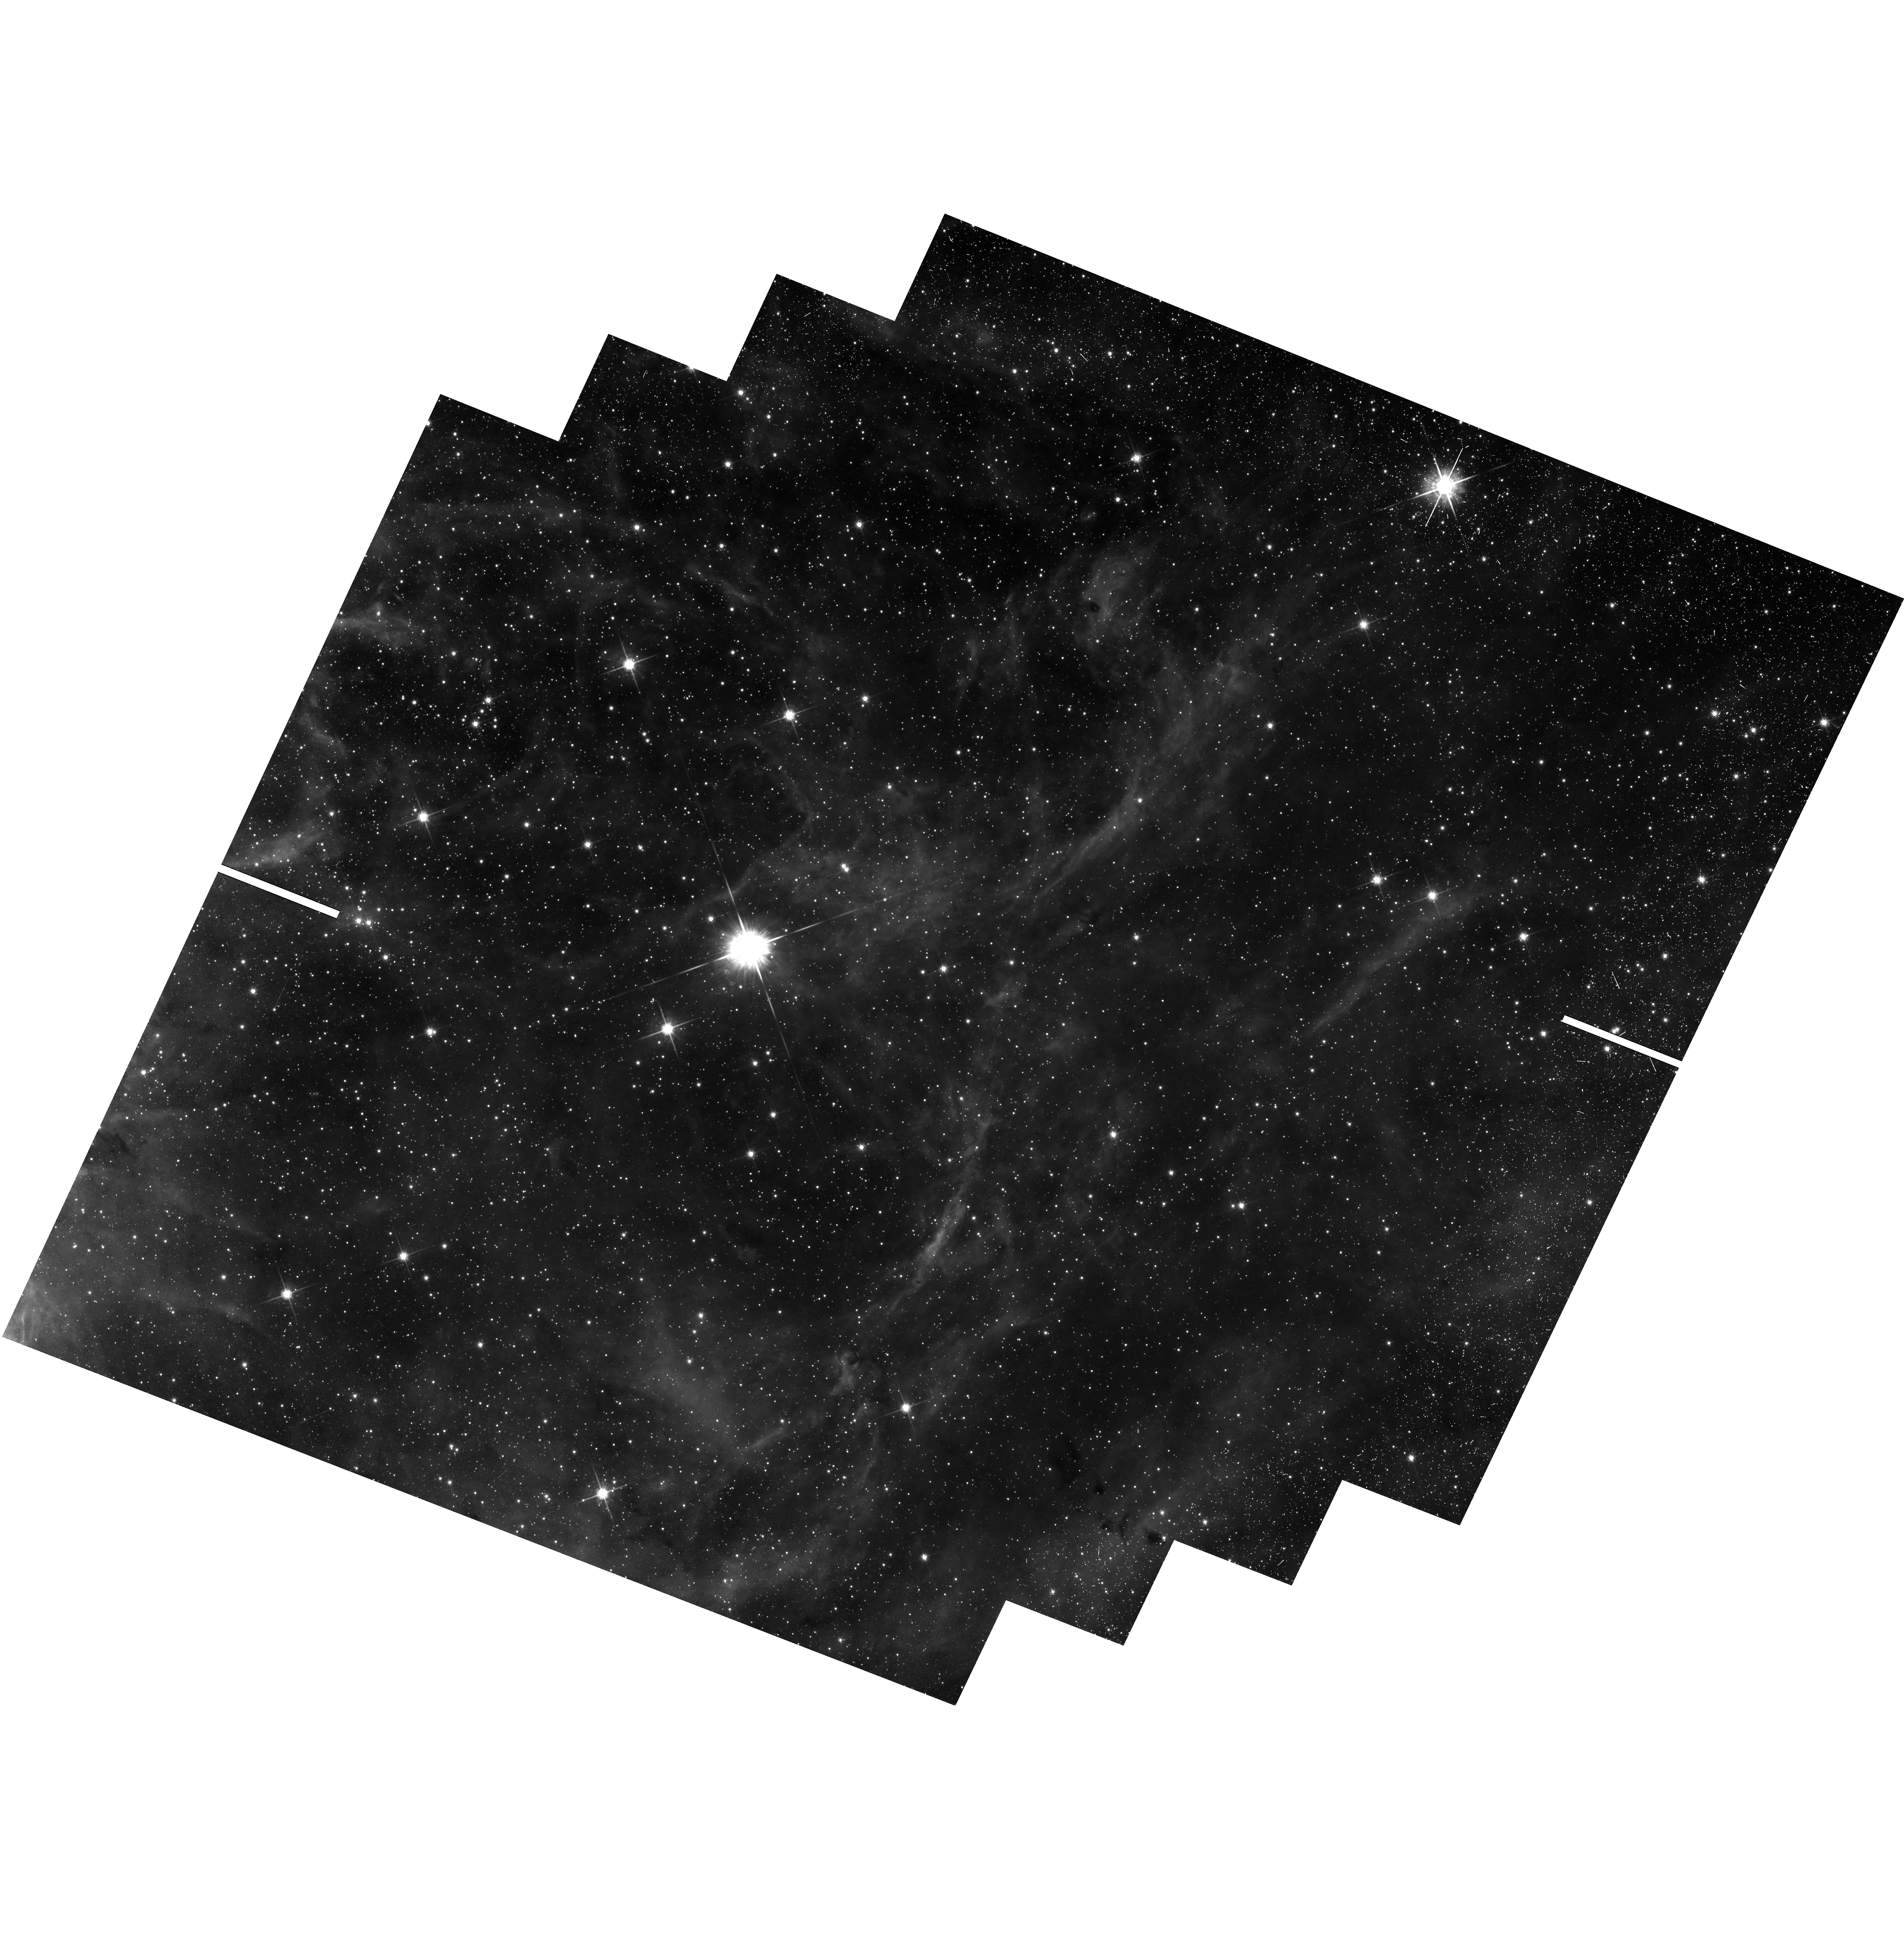
Target: 30-DOR
Instrument: WFC3/UVIS
Filter: F775W
Exposure: 44 min
Observation ID: hst_13359_04_wfc3_uvis_f775w_ic9r04

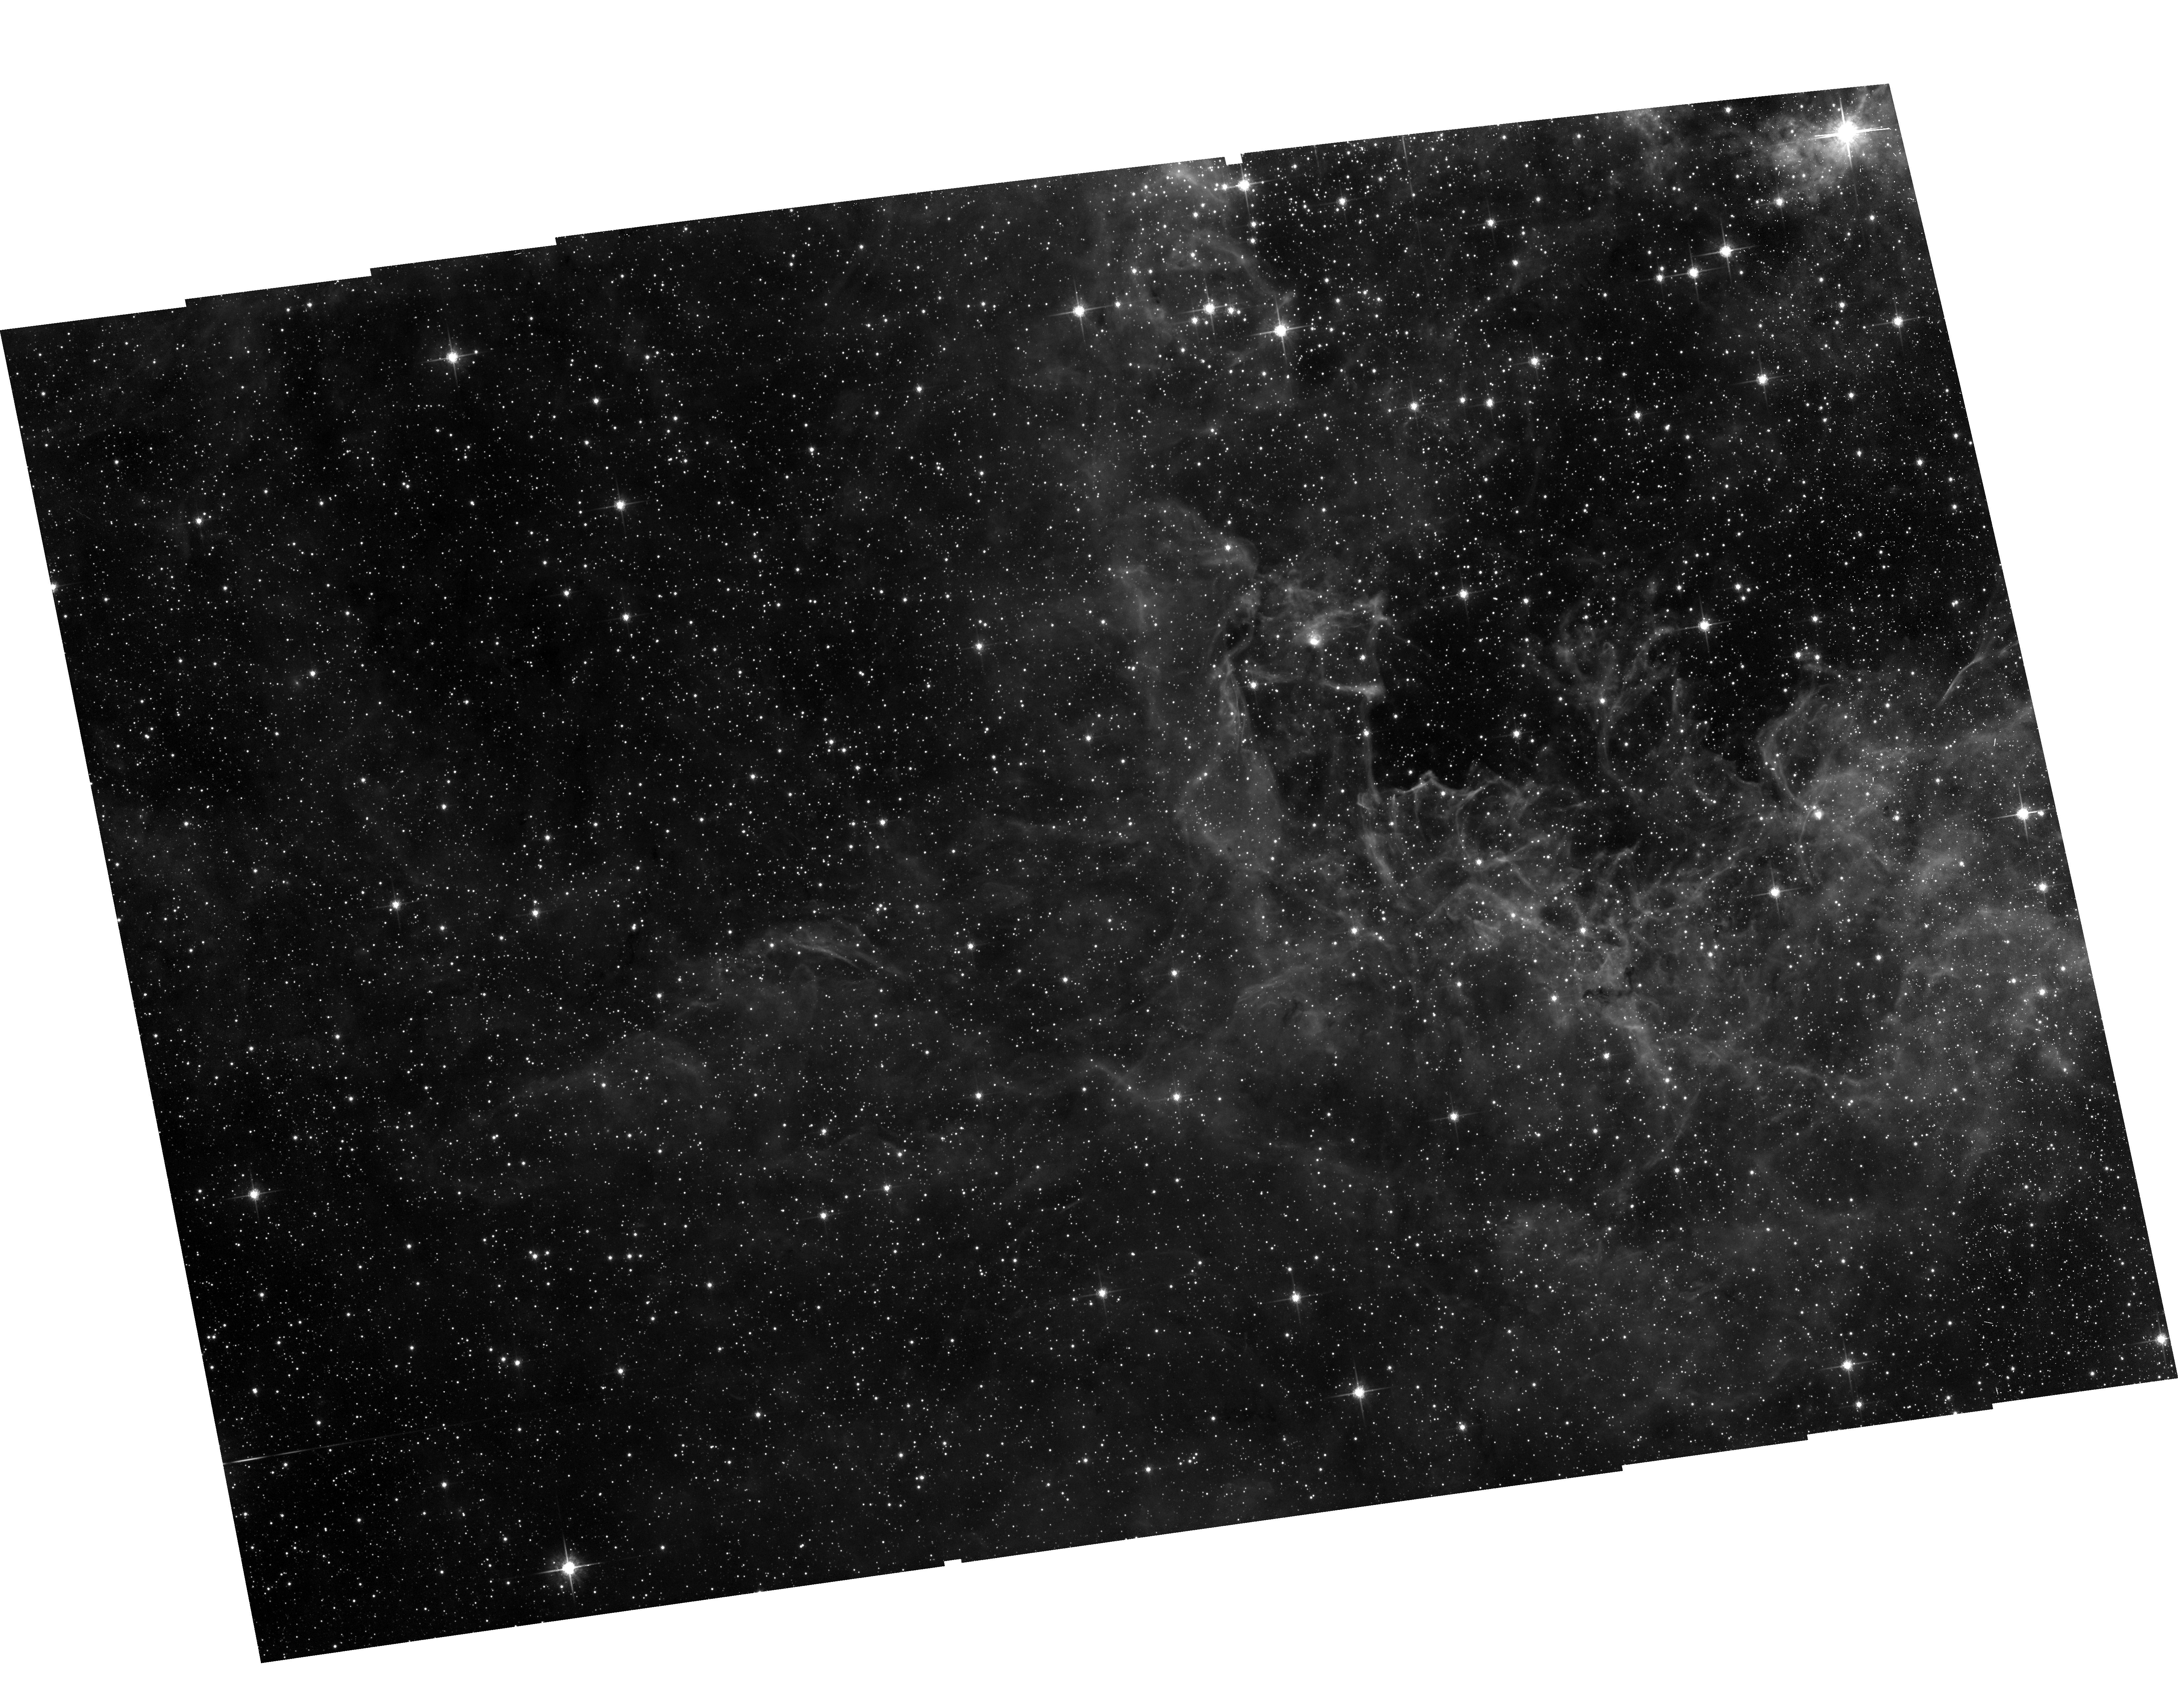
Target: 30-DOR
Instrument: ACS/WFC
Filter: F775W
Exposure: 39 min
Observation ID: hst_13359_03_acs_wfc_f775w_jc9r03

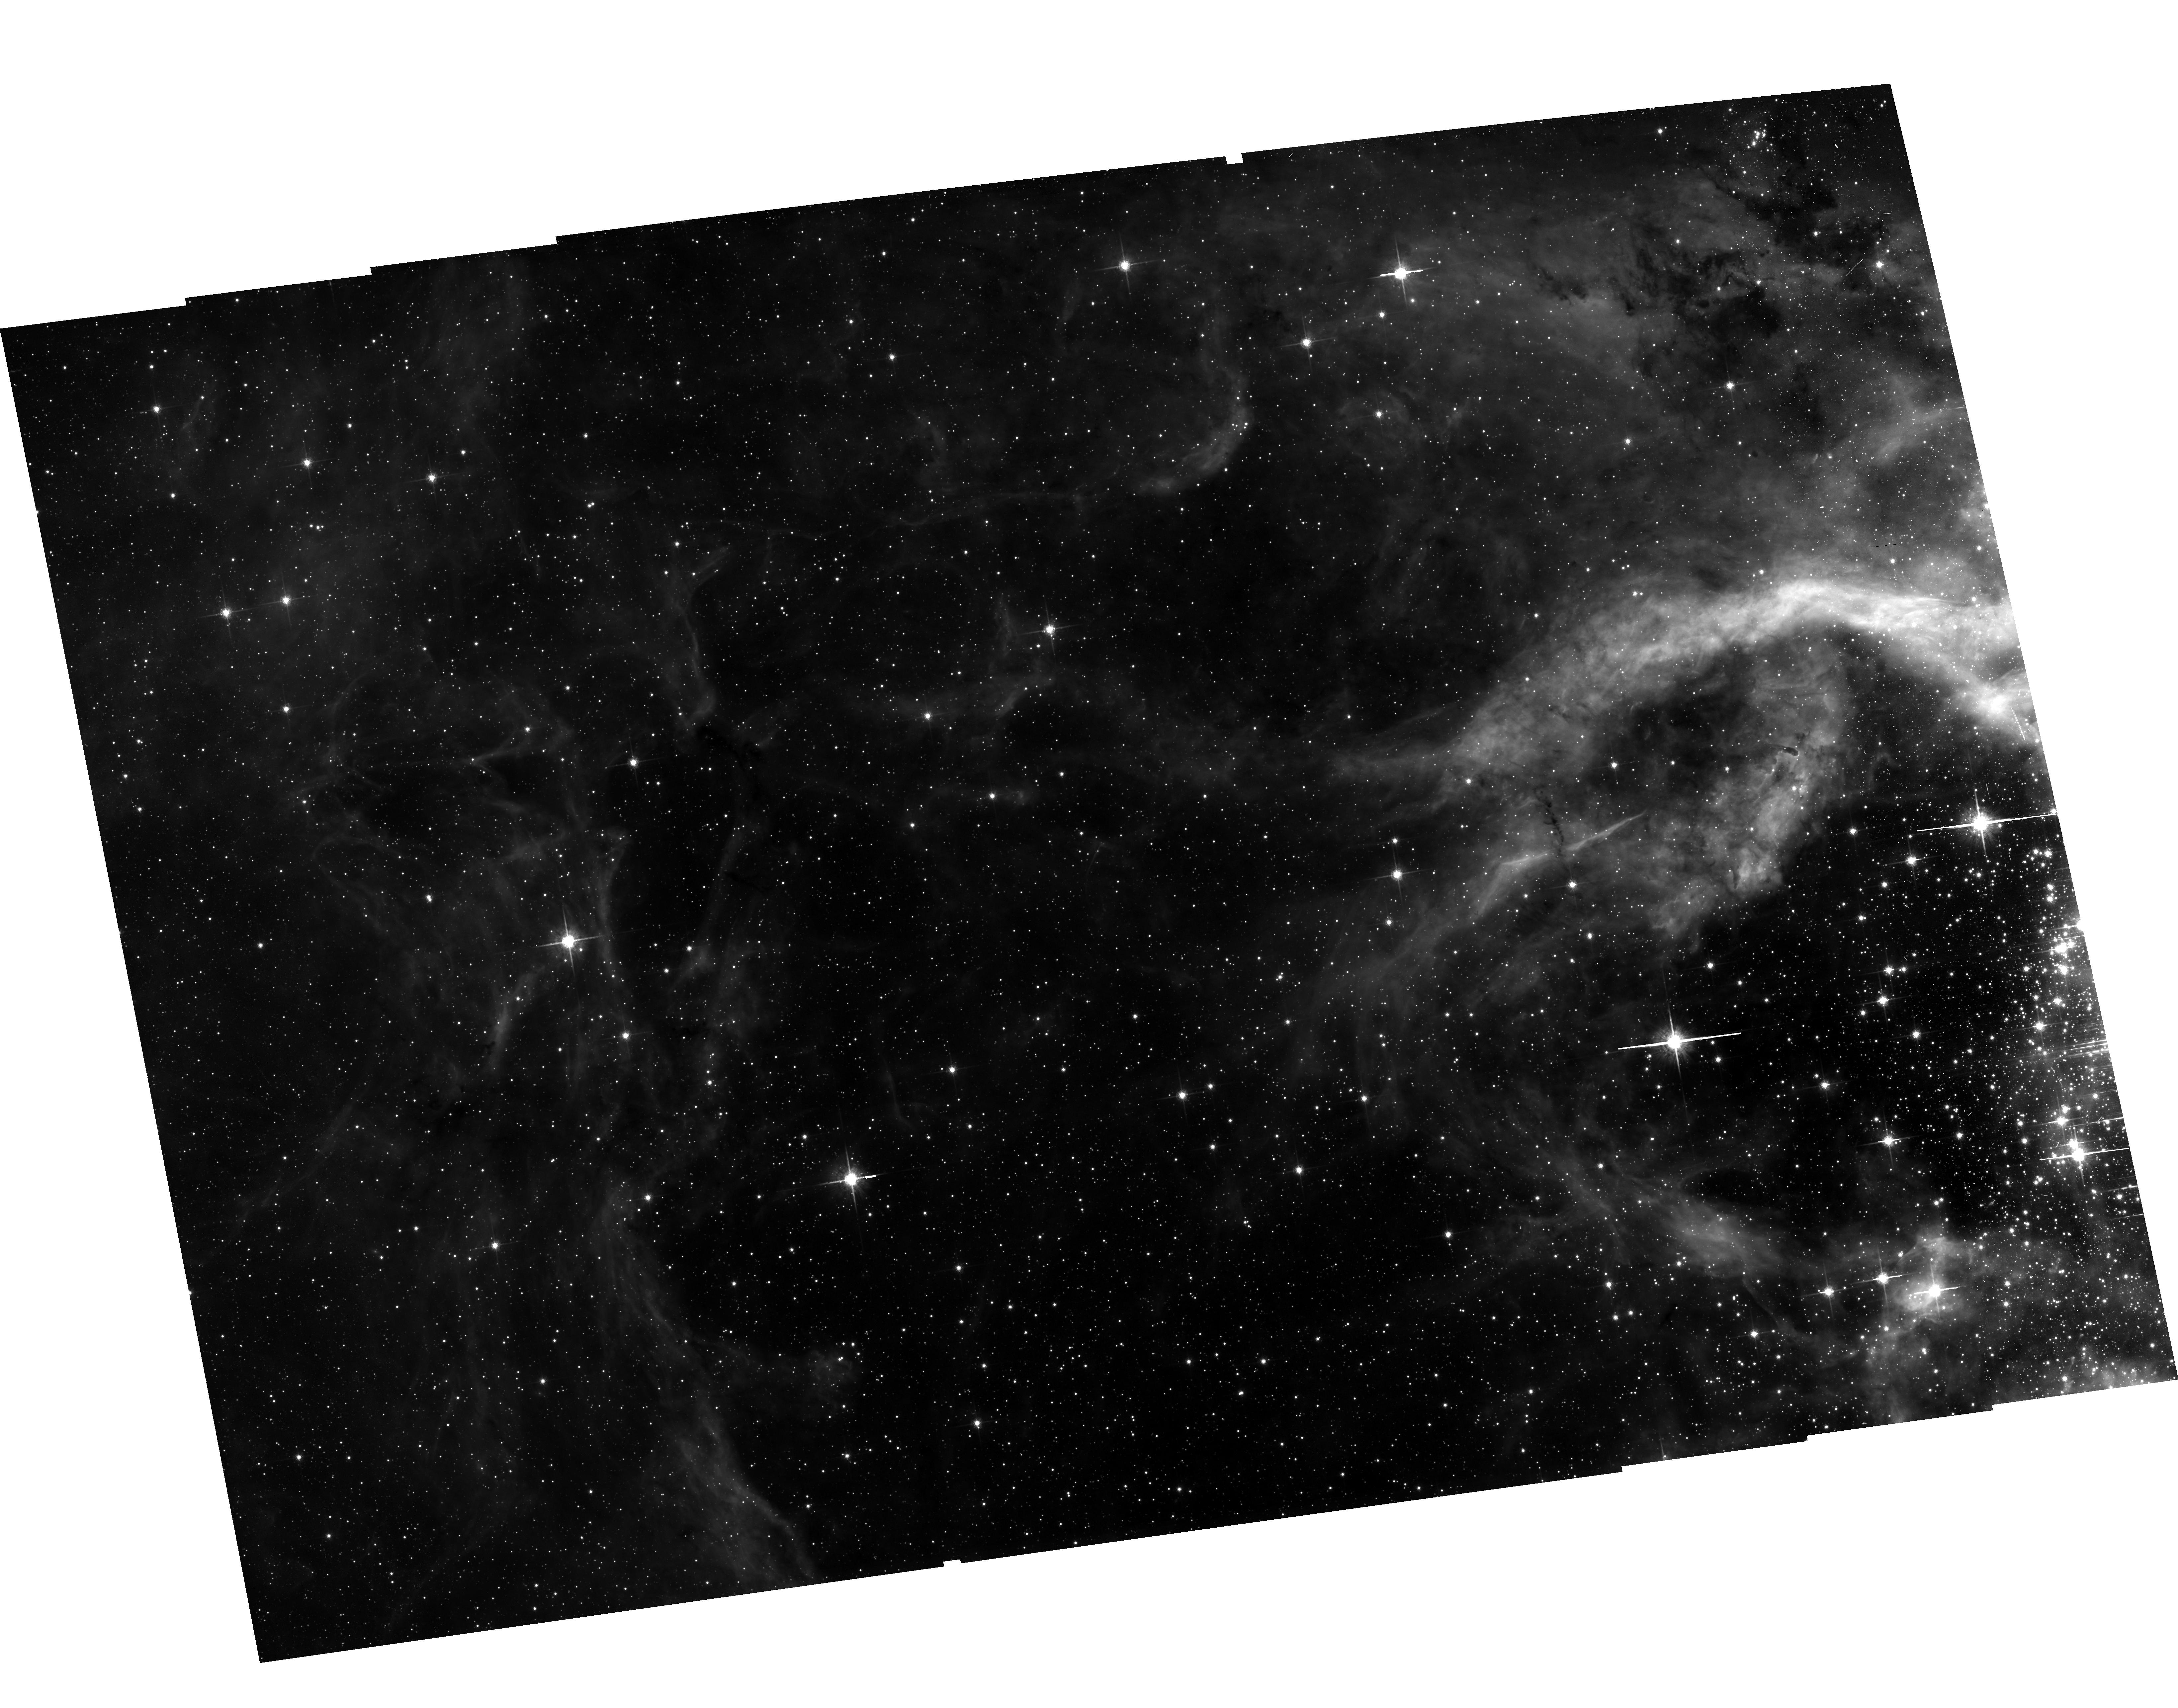
Target: 30-DOR
Instrument: ACS/WFC
Filter: F775W
Exposure: 39 min
Observation ID: hst_13359_09_acs_wfc_f775w_jc9r09

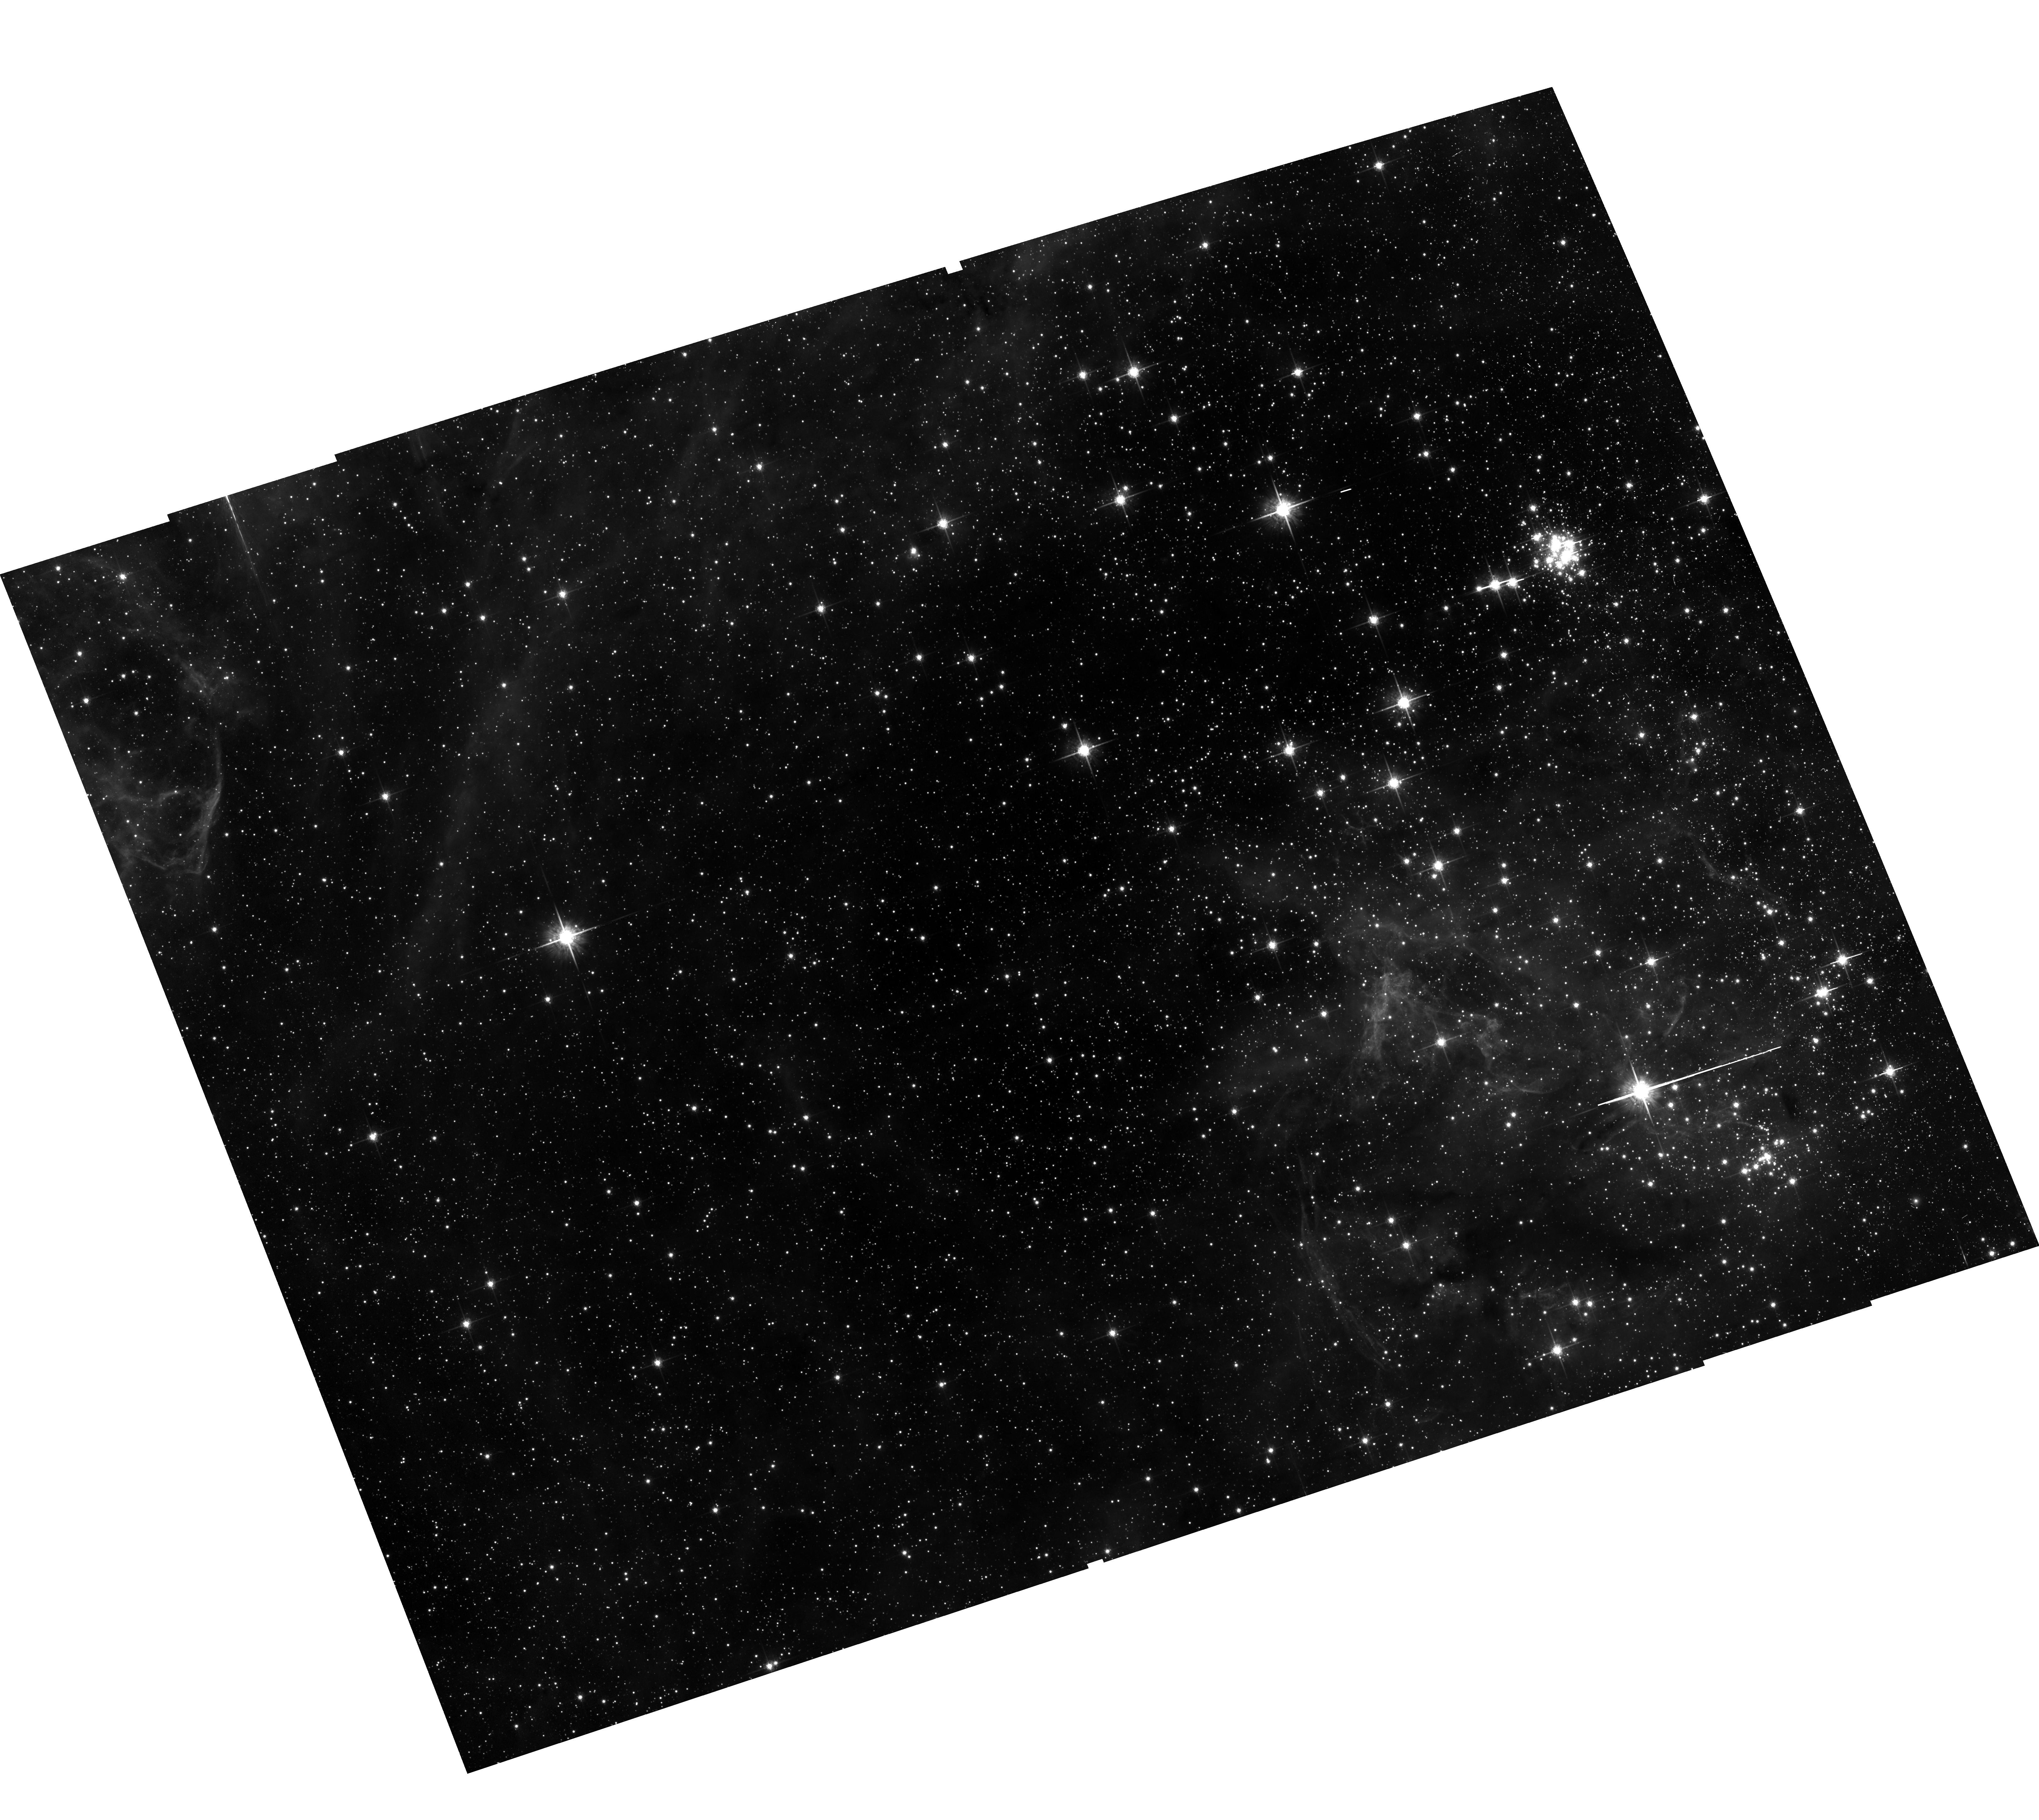
Target: 30-DOR
Instrument: ACS/WFC
Filter: F775W
Exposure: 33 min
Observation ID: hst_13359_13_acs_wfc_f775w_jc9r13

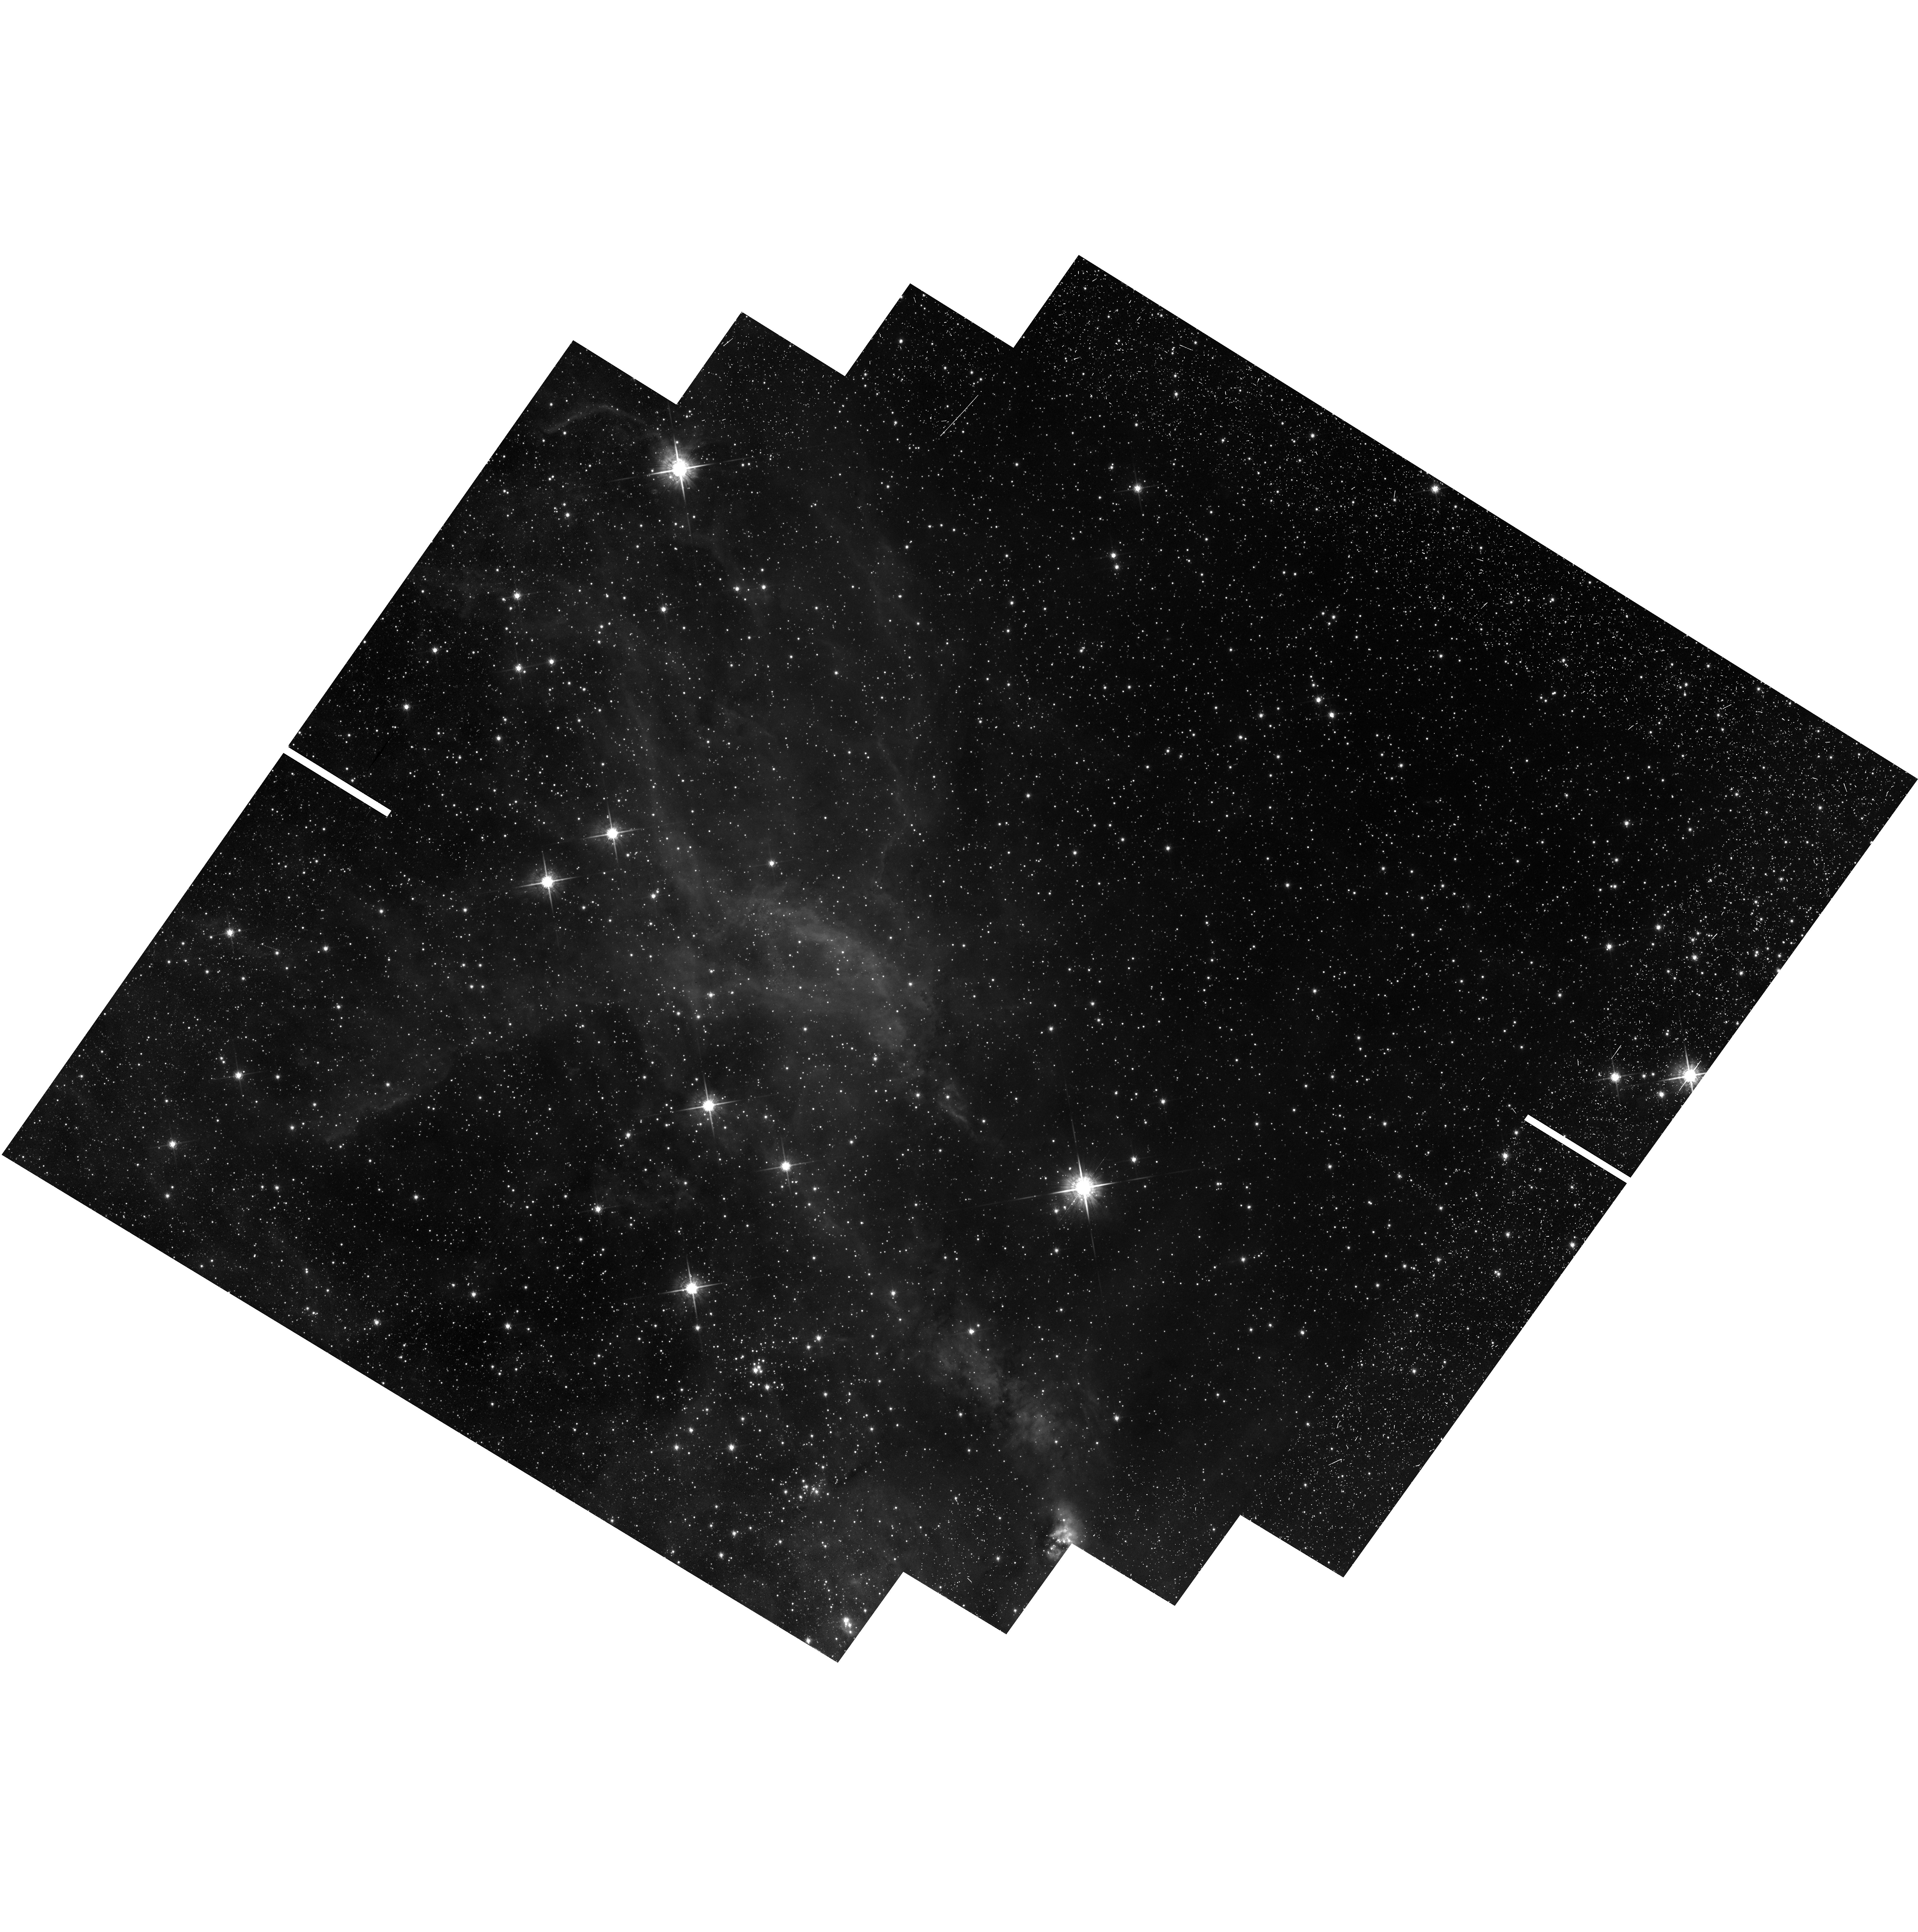
Target: 30-DOR
Instrument: WFC3/UVIS
Filter: F775W
Exposure: 44 min
Observation ID: hst_13359_09_wfc3_uvis_f775w_ic9r09

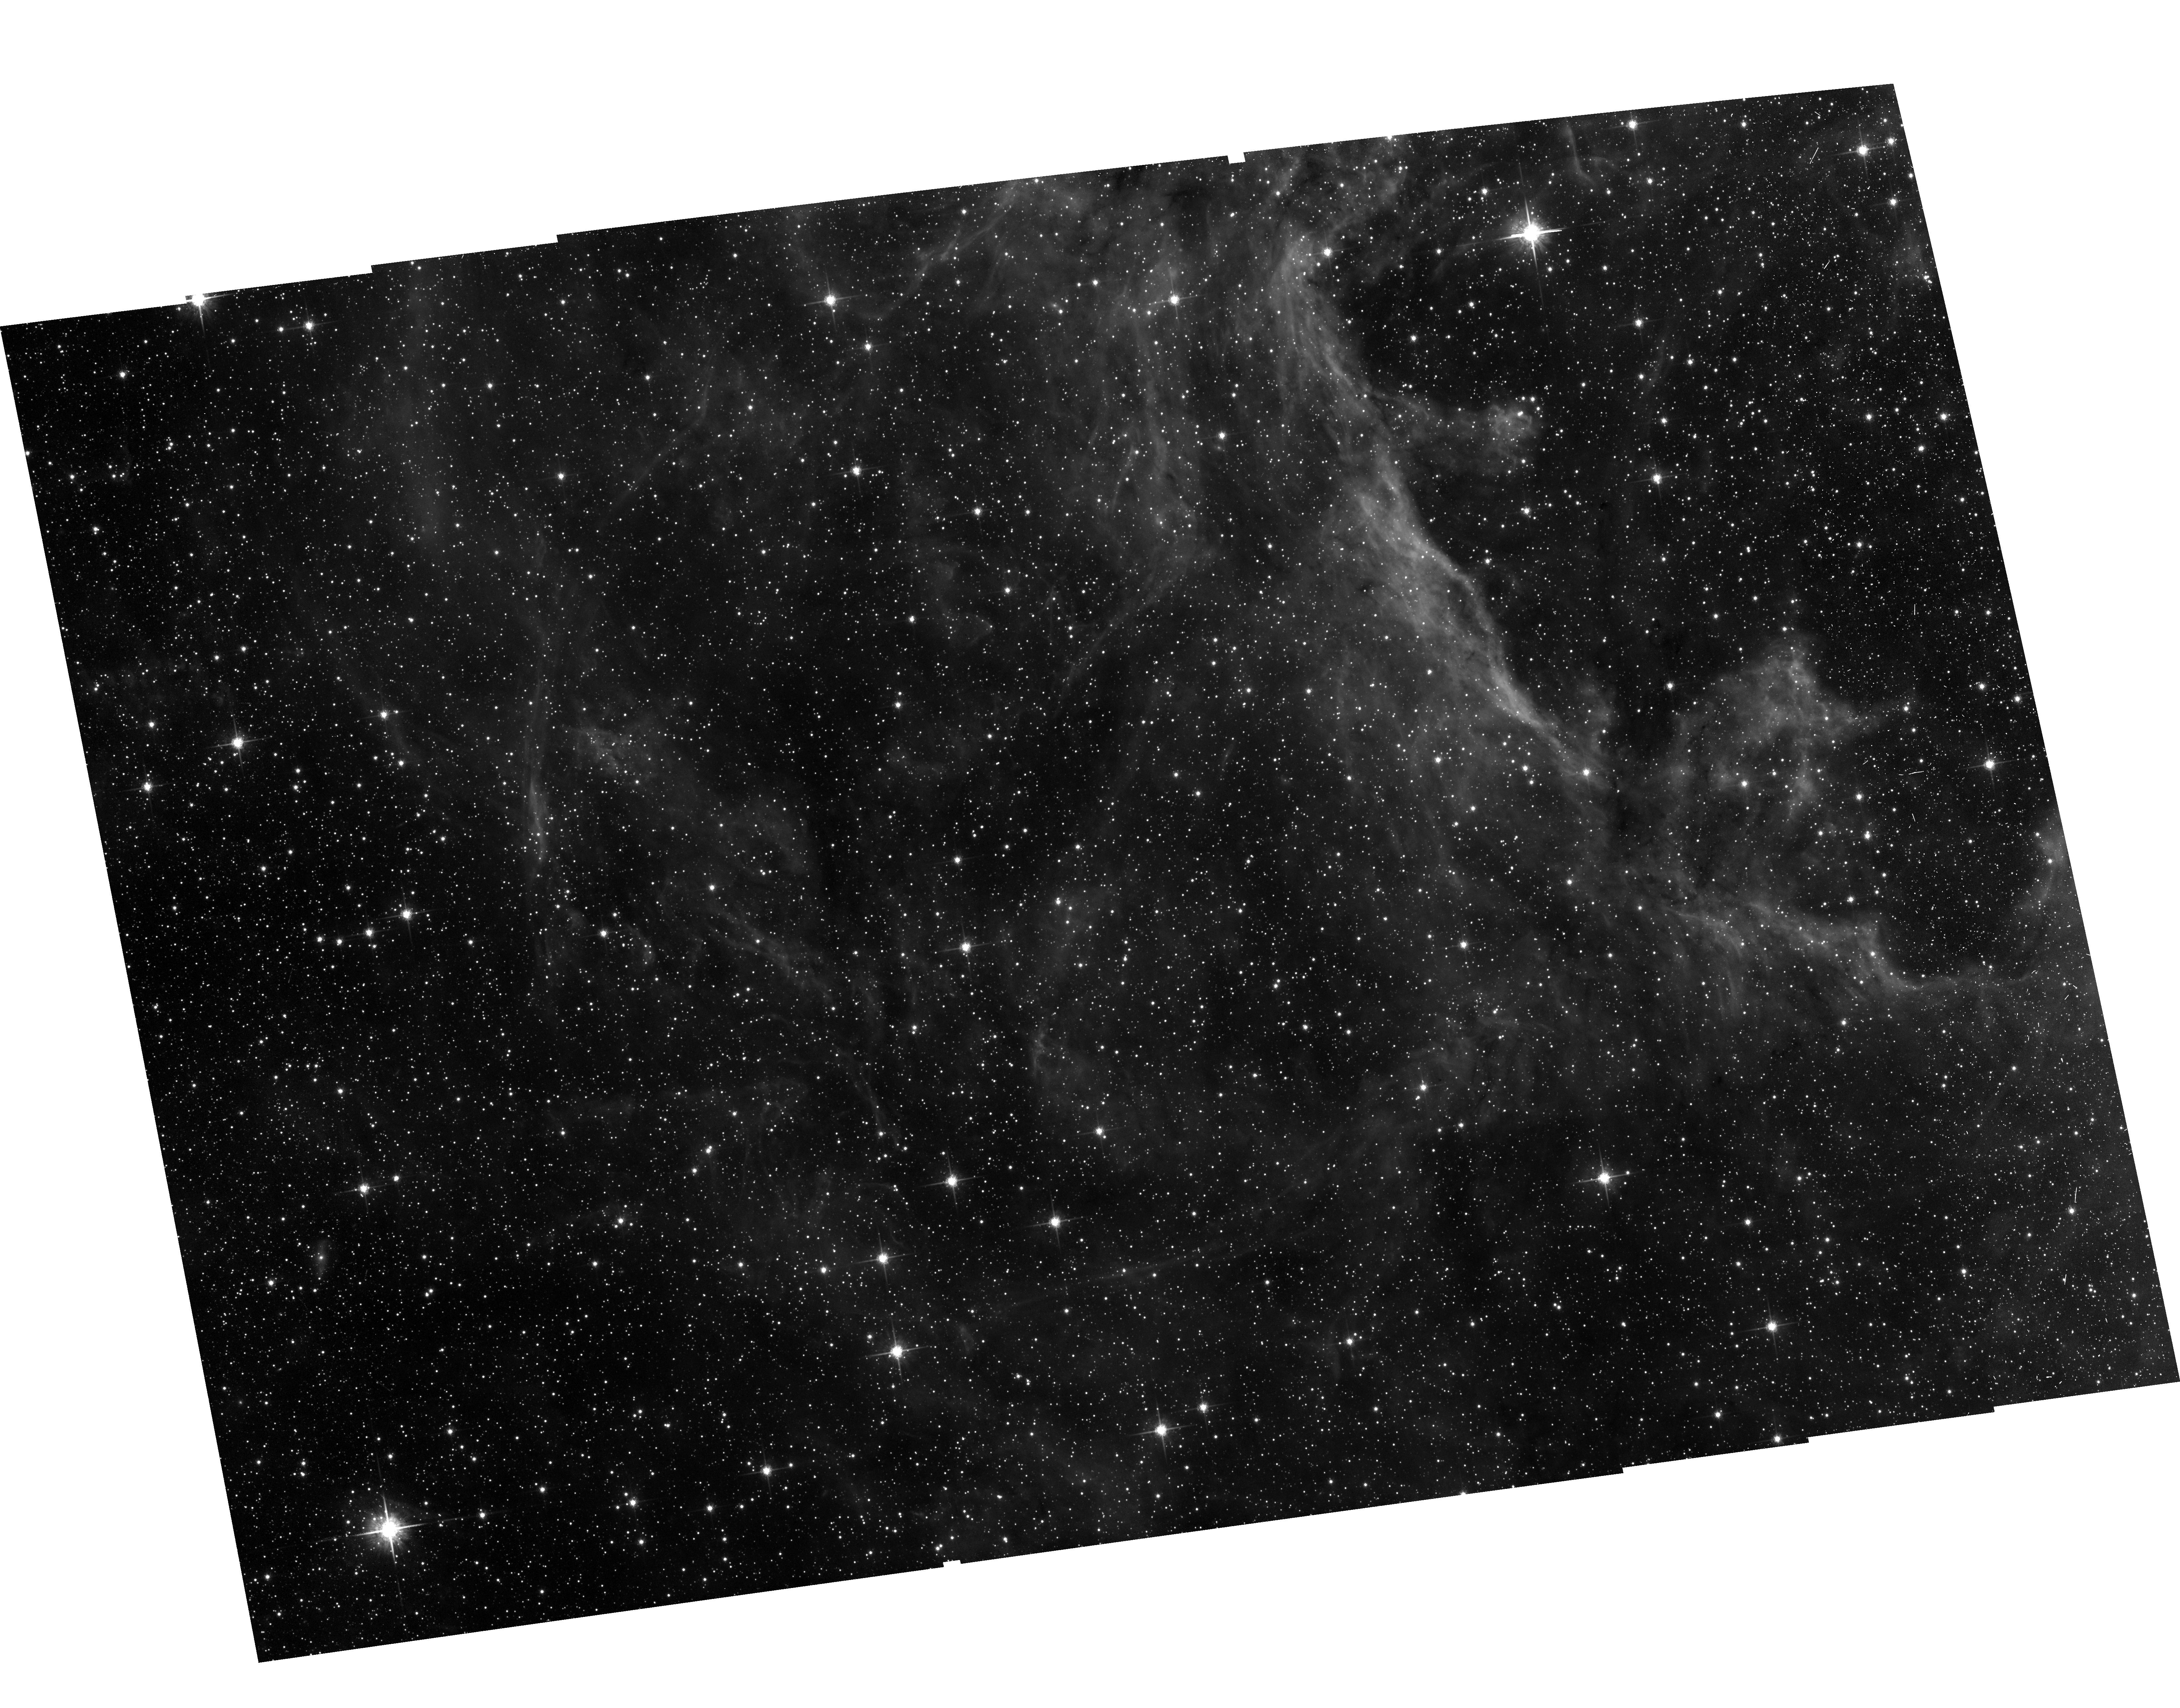
Target: 30-DOR
Instrument: ACS/WFC
Filter: F775W
Exposure: 39 min
Observation ID: hst_13359_01_acs_wfc_f775w_jc9r01

Proper Motions of Massive Stars in 30 Doradus (PI: Lennon, Daniel J.)

We propose an ambitious proper motion survey of massive stars in the 30 Doradus region of the Large Magellanic Cloud using the unique capabilities of HST. We will derive the directions of motion of massive runaway stars, searching in particular for massive stars which have been ejected from the central very massive cluster R136. These data will be combined with radial velocities from the VLT-FLAMES Survey of the Tarantula Nebula and with atmospheric analyses and stellar evolution models to constrain their origins. We will also search for very young isolated massive stars to test models of single-star formation. This work is highly relevant to star formation, cluster dynamics, the origin of field WR stars and GRBs, the creation of very massive stars by runaway mergers, and the possible formation of intermediate-mass black holes.